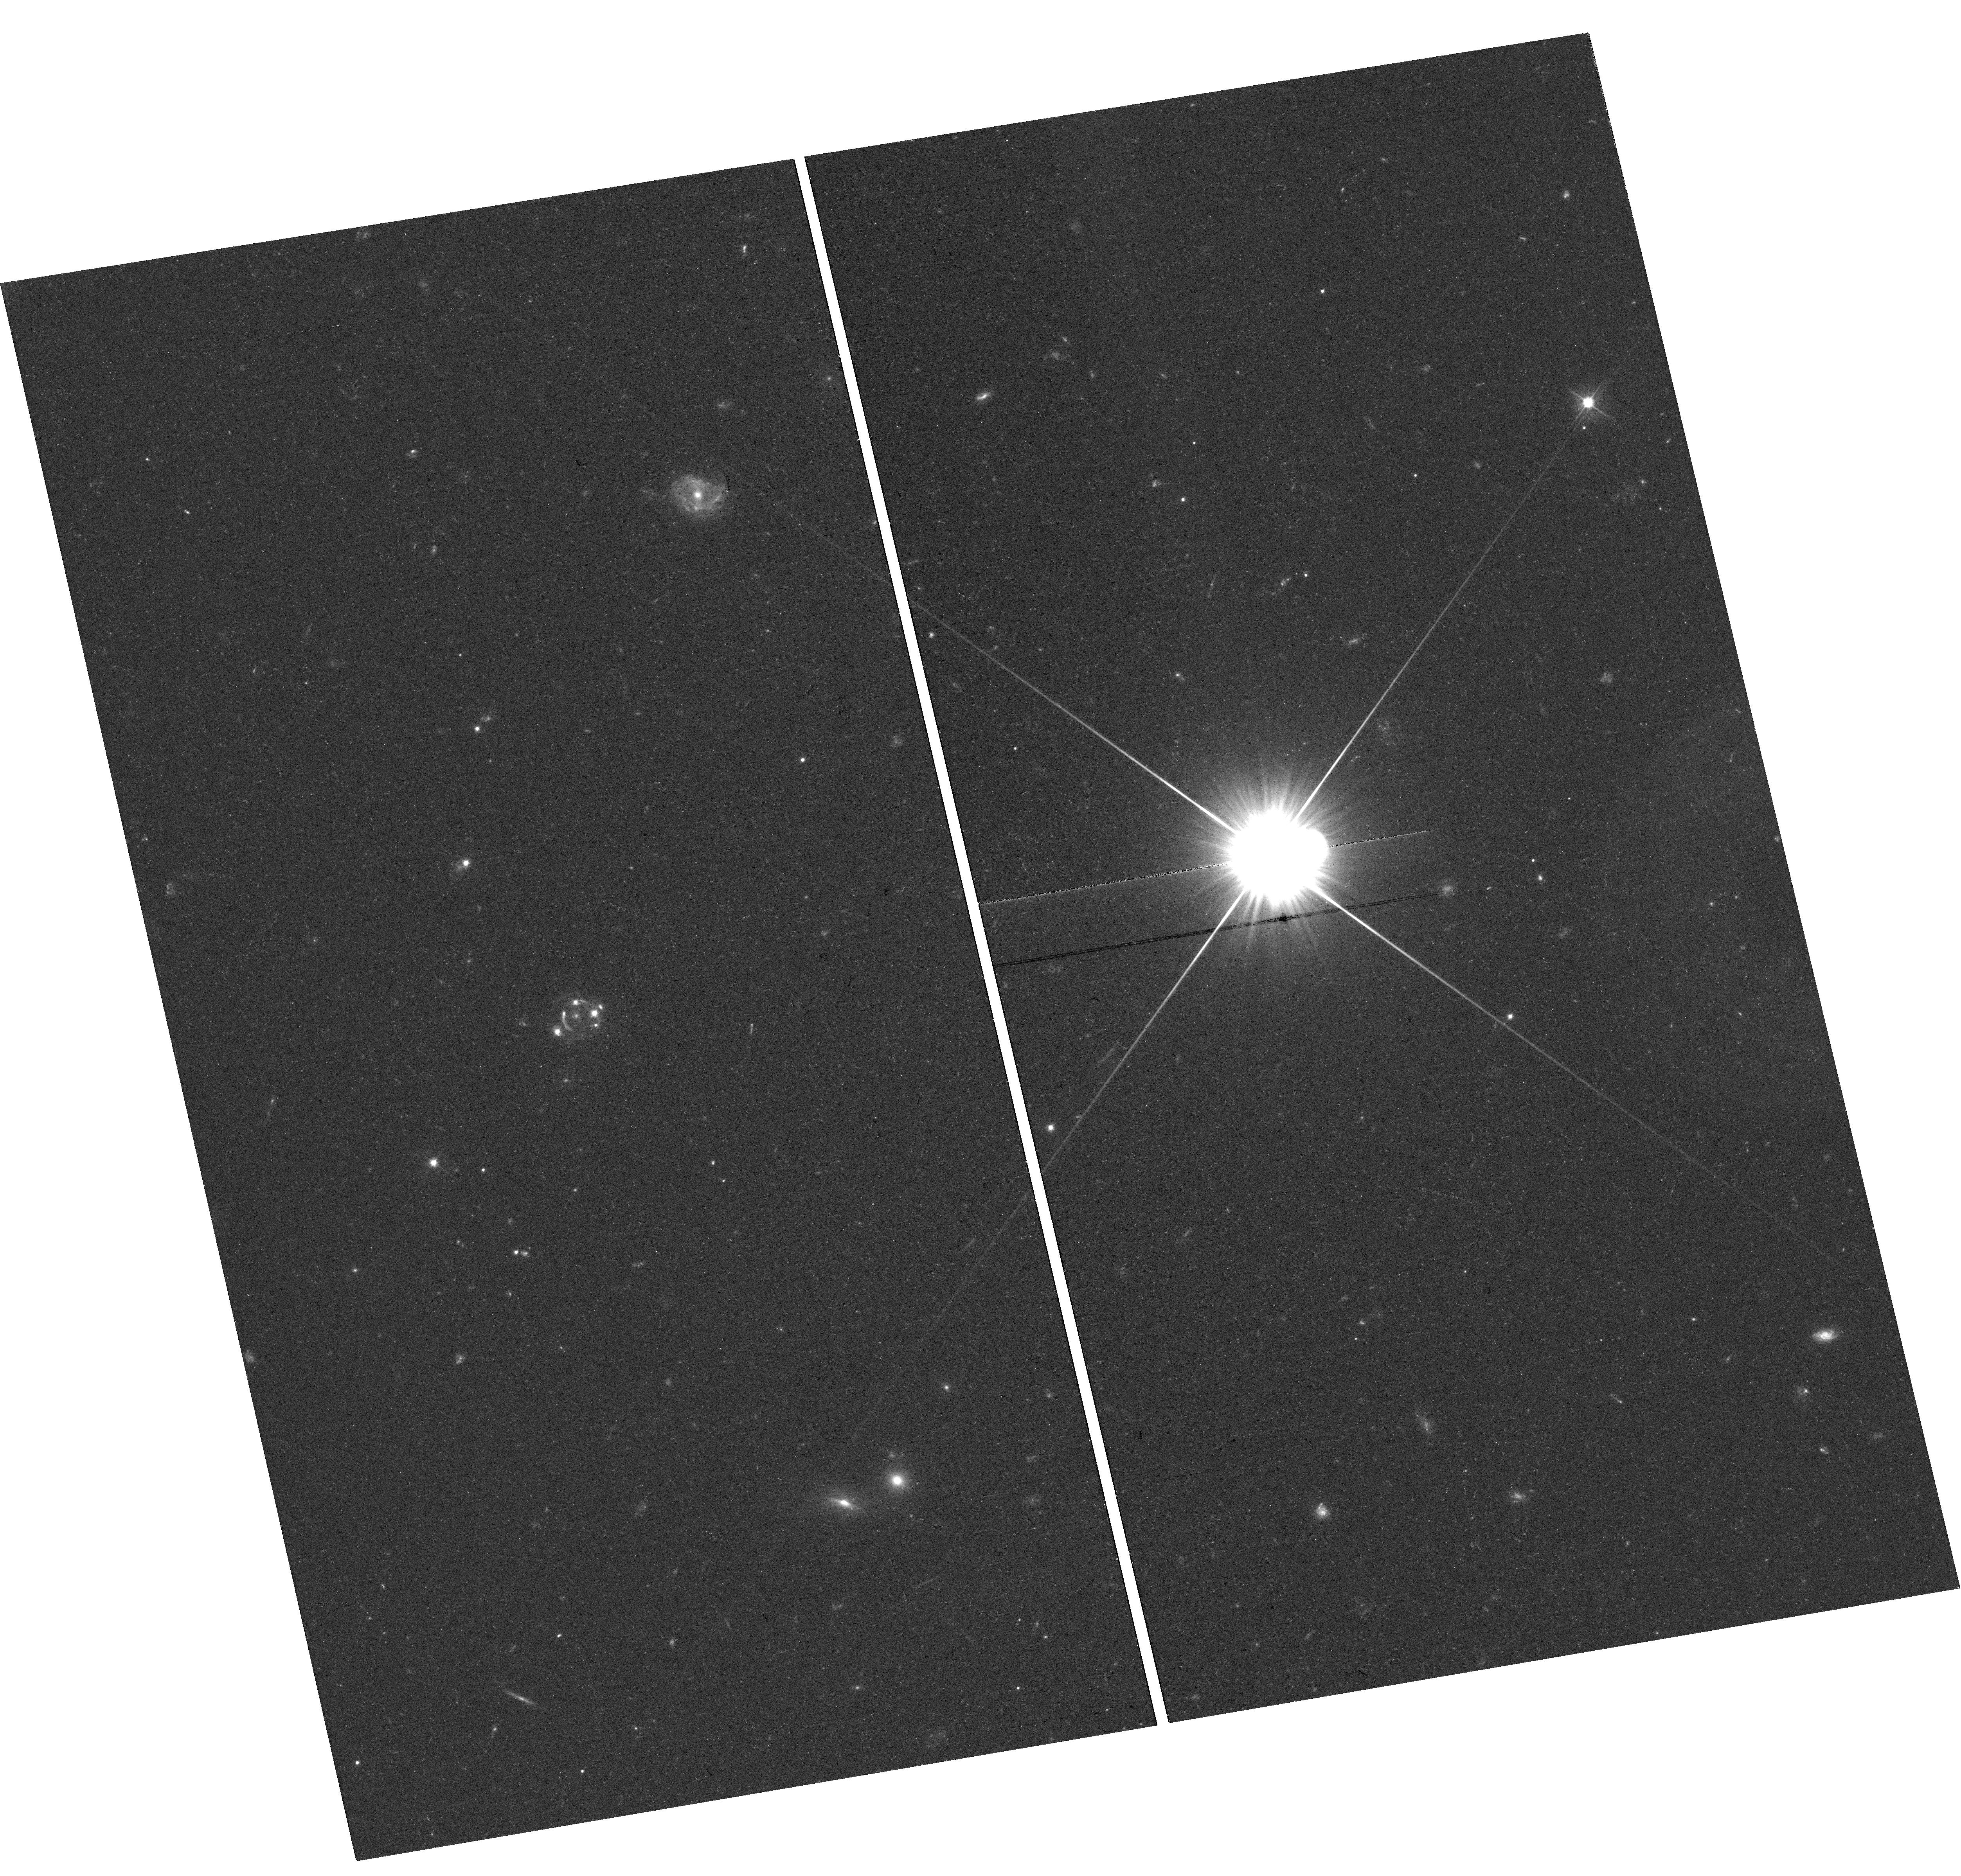
Target: DESJ0408-5354. Instrument: WFC3/UVIS. Filter: F475X. Exposure: 22 min. Observation ID: hst_15320_03_wfc3_uvis_f475x_idgc03

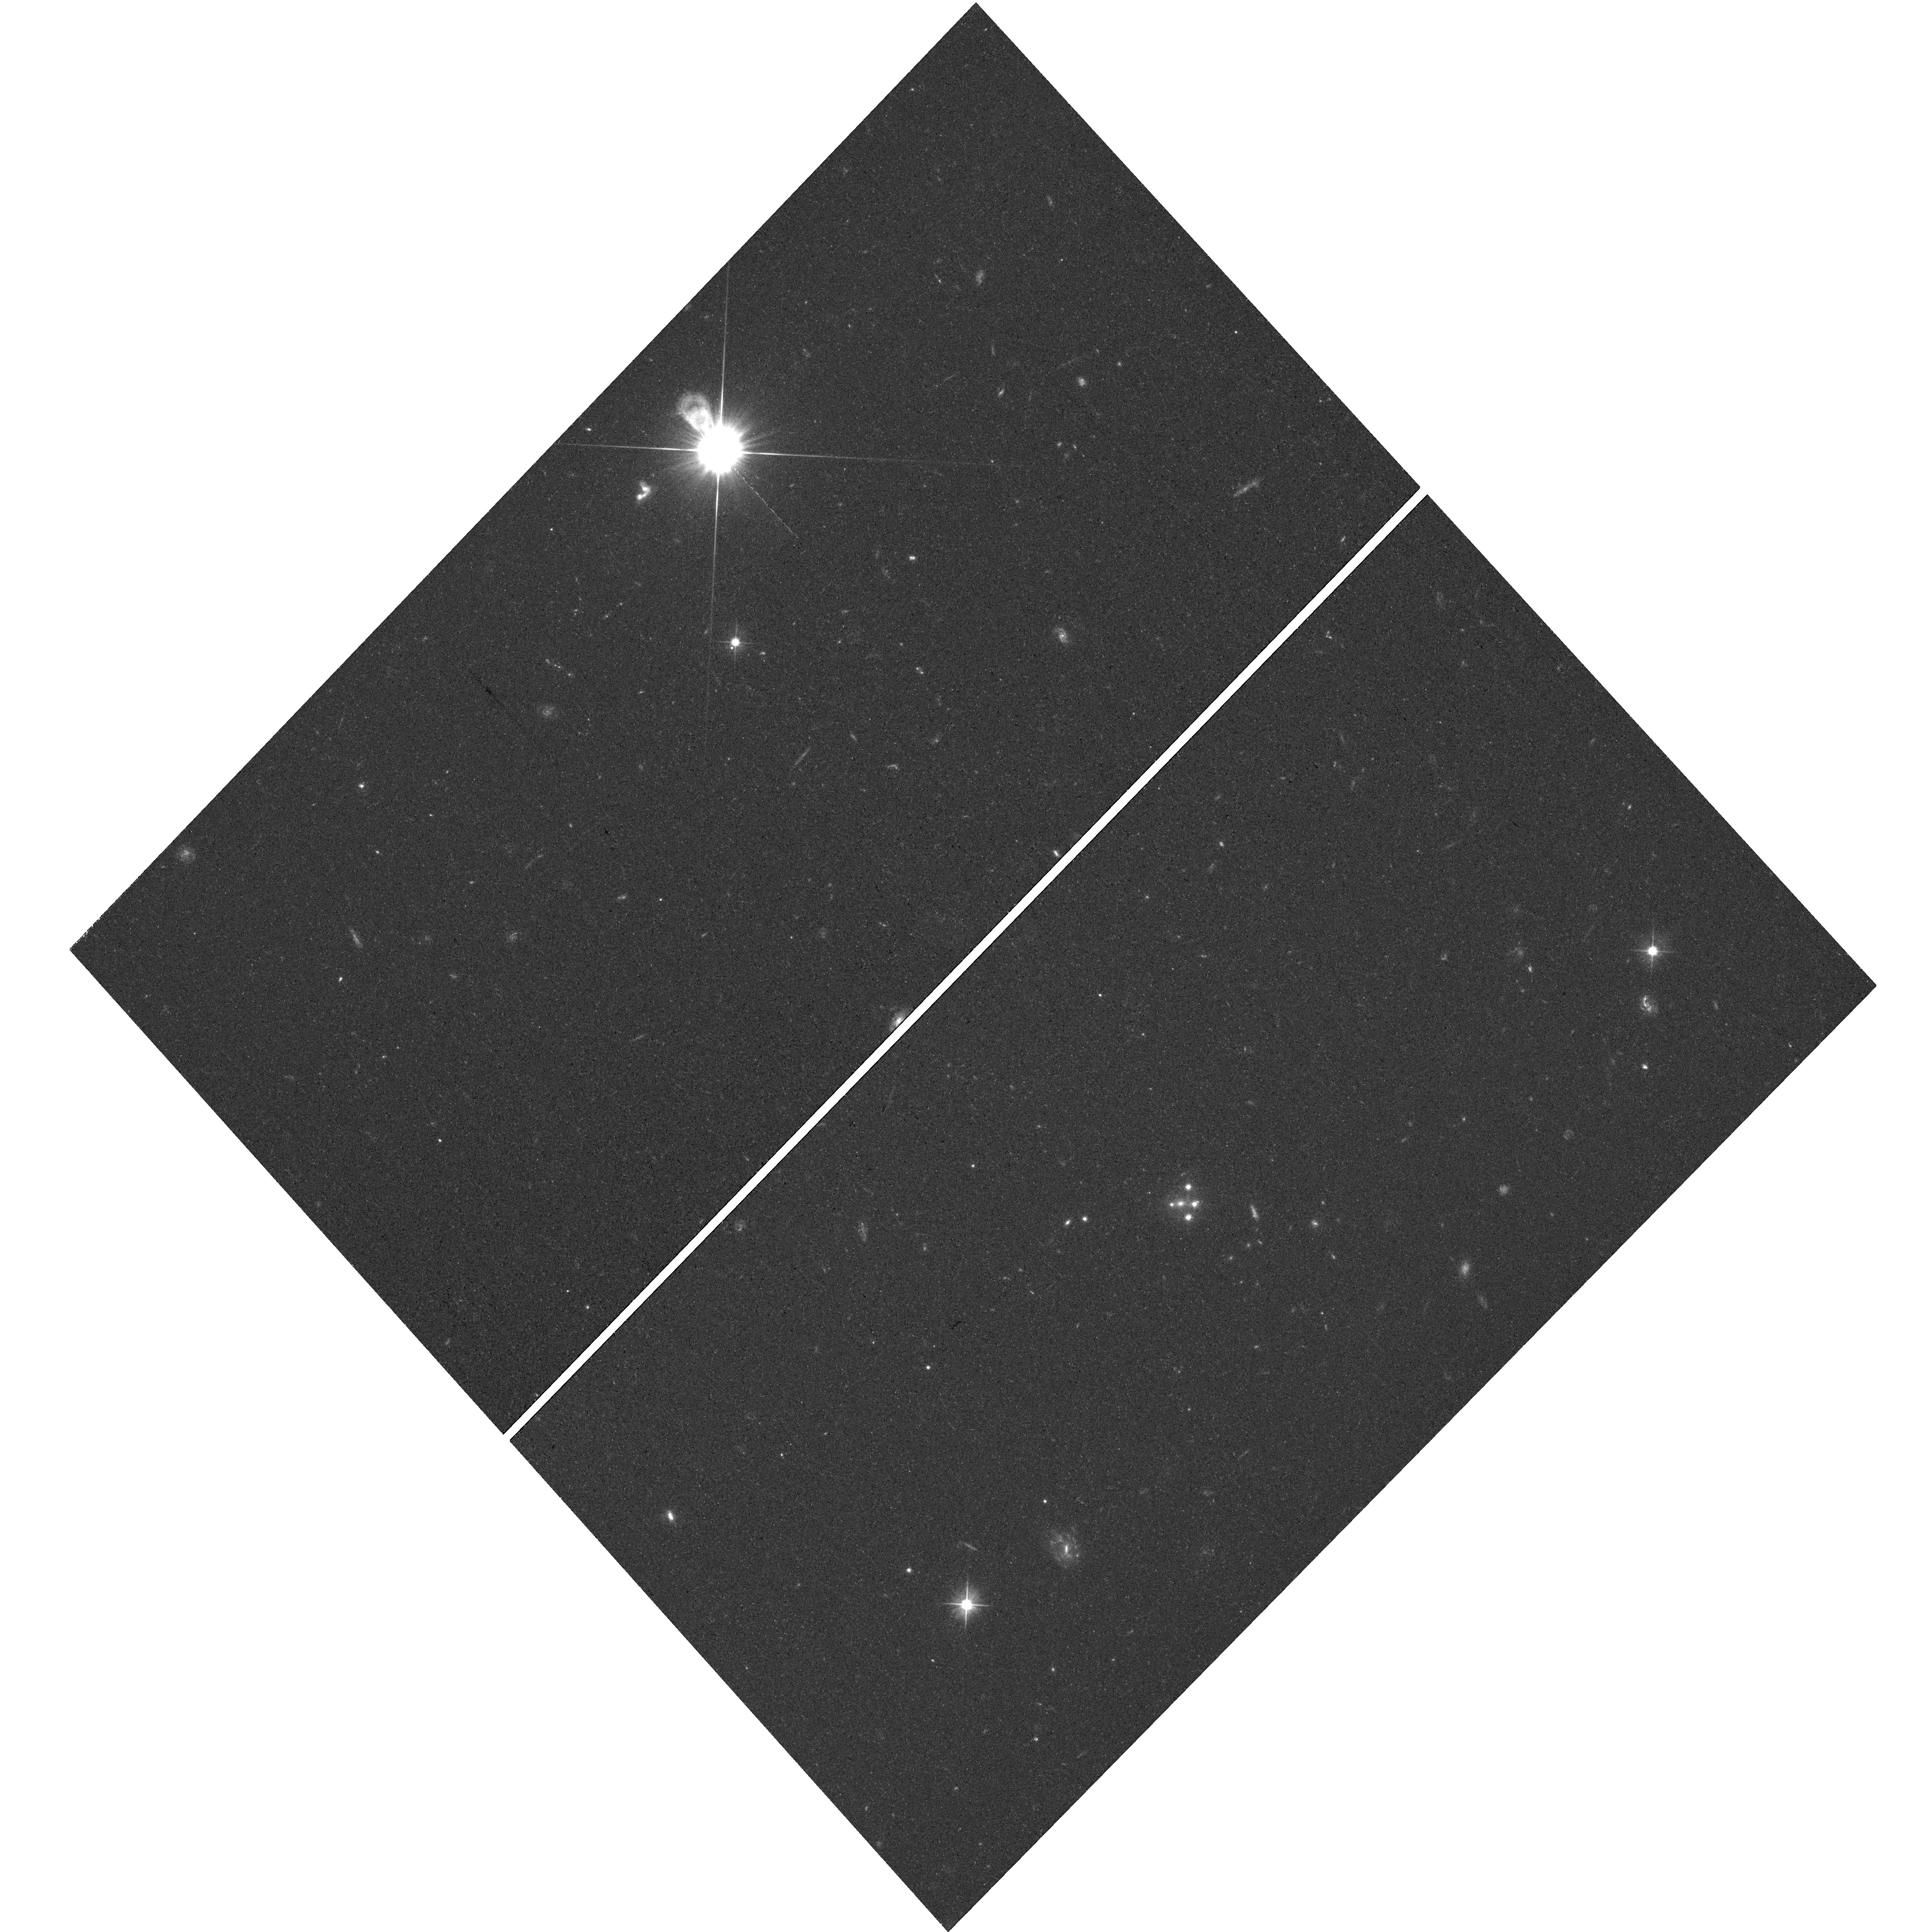
Target: SDSSJ1433+6007. Instrument: WFC3/UVIS. Filter: F475X. Exposure: 25 min. Observation ID: hst_15320_07_wfc3_uvis_f475x_idgc07

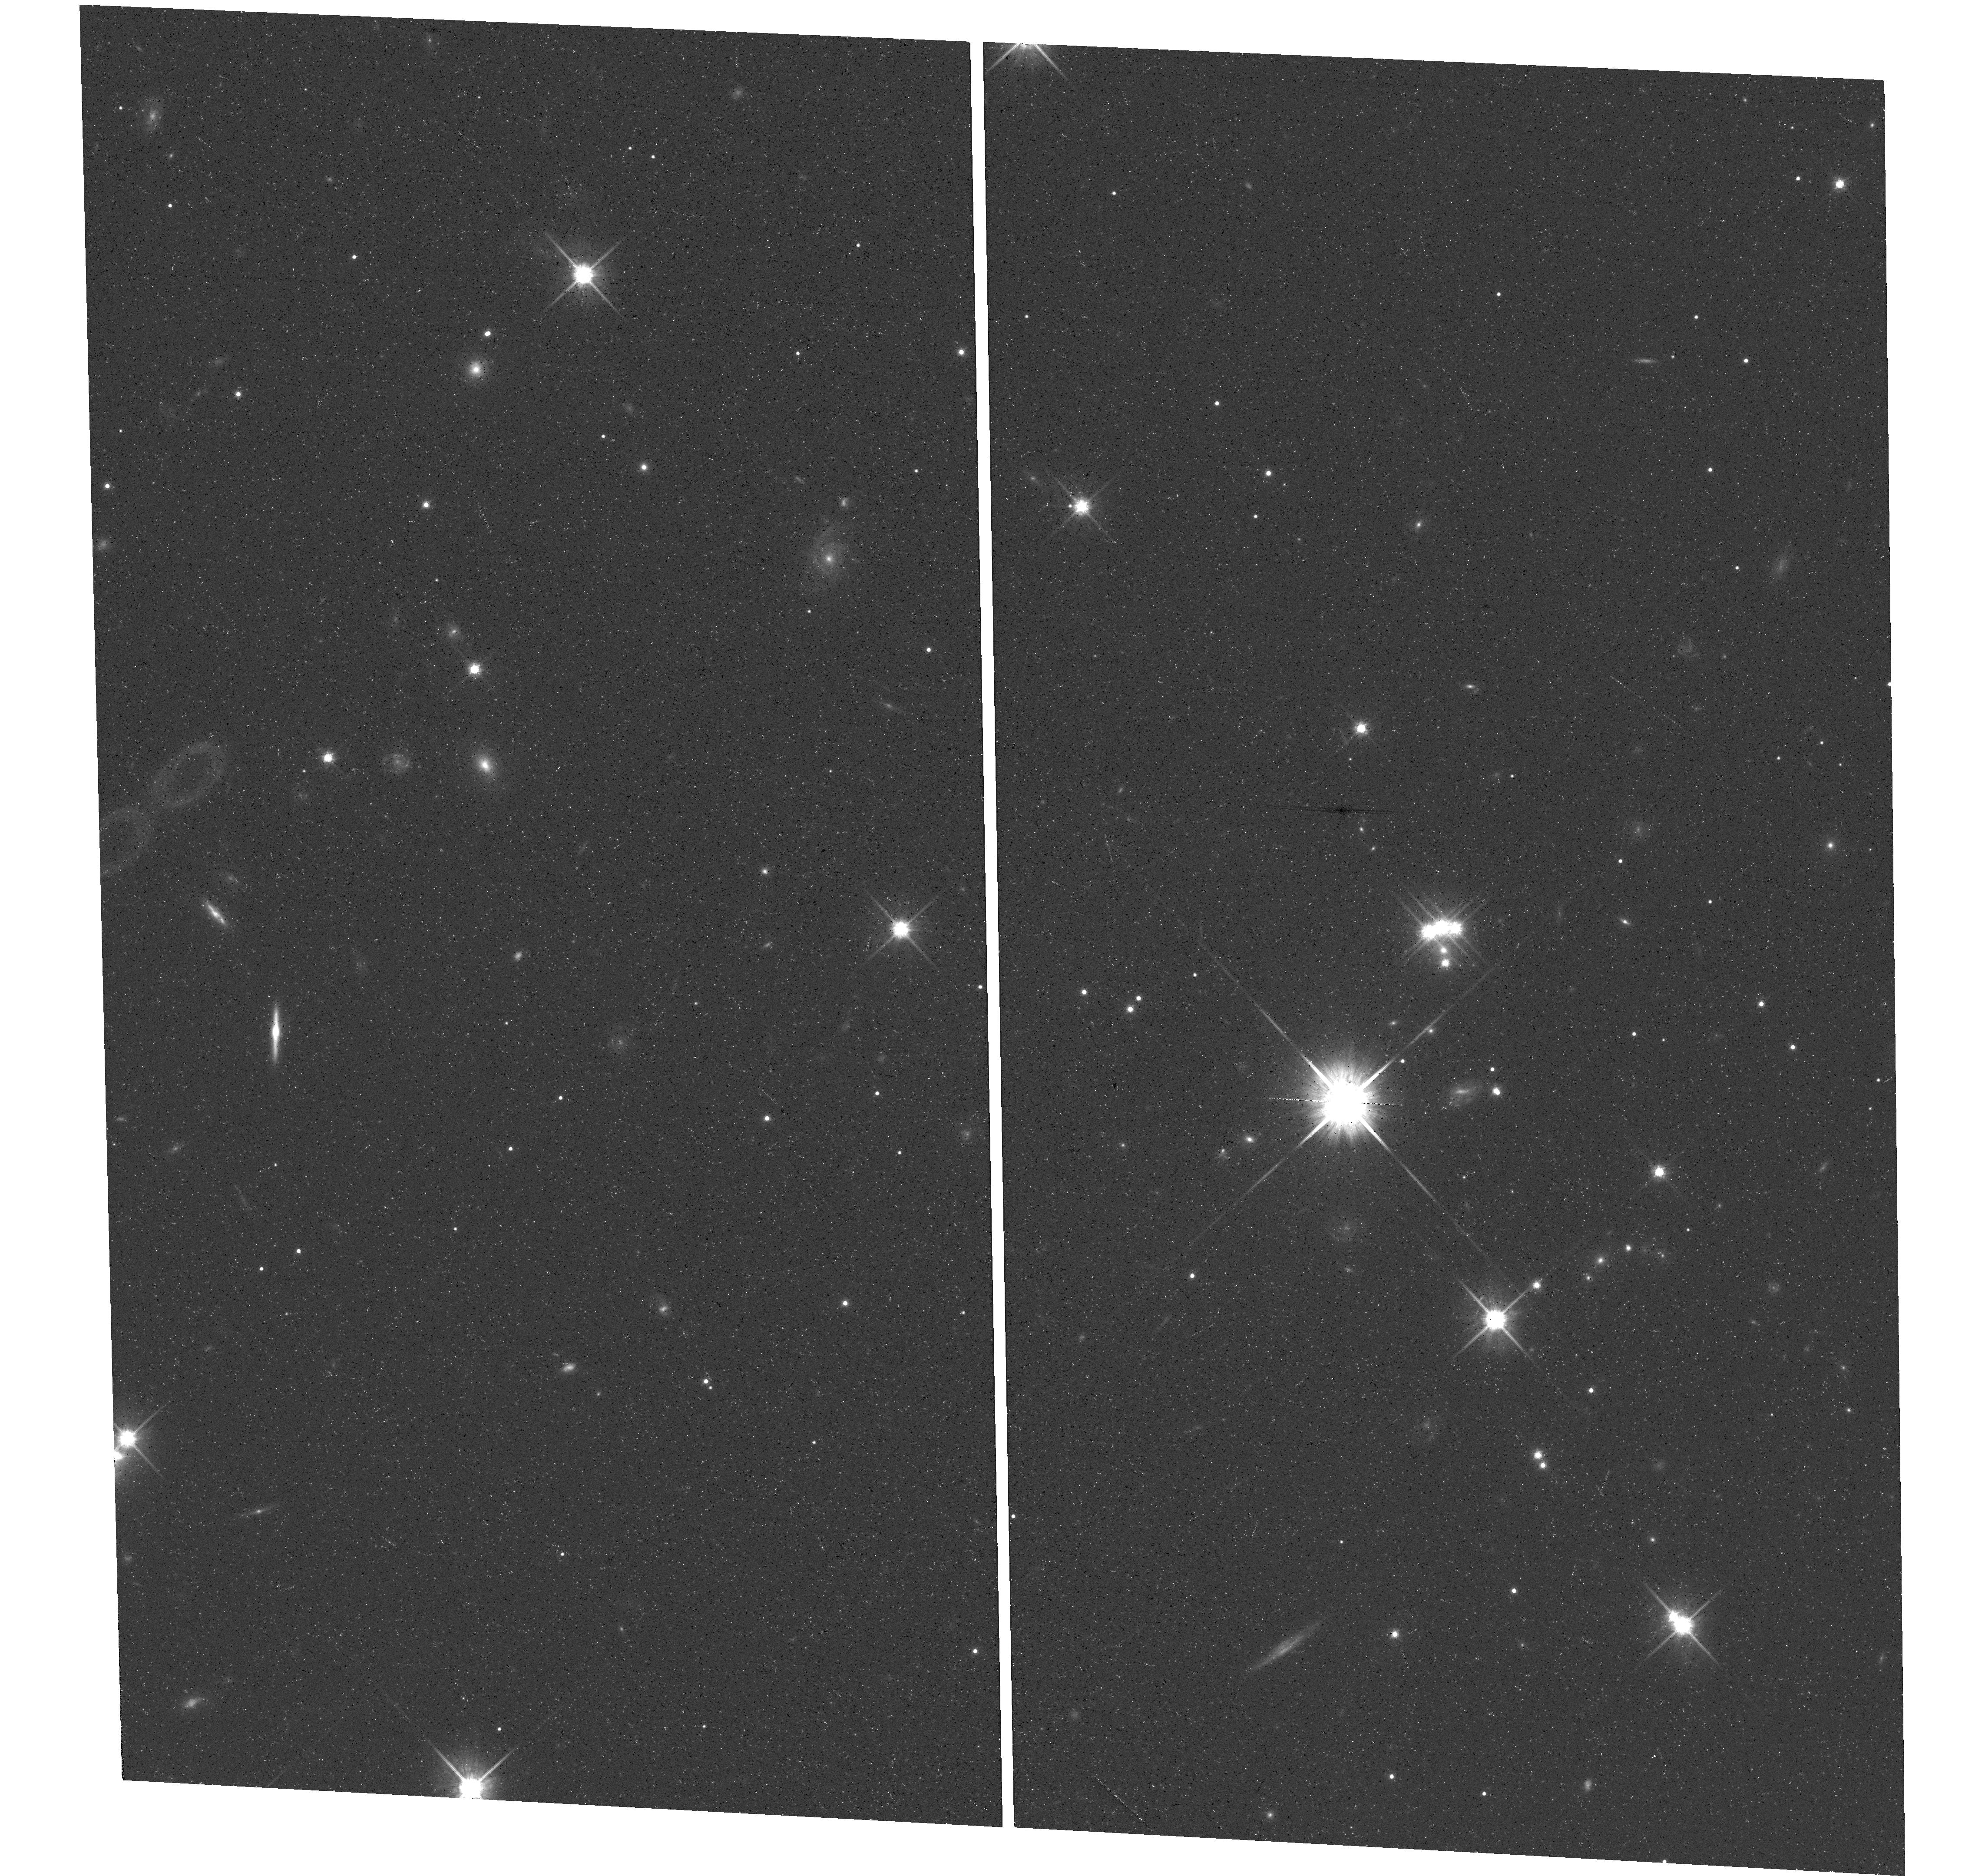
Target: PSJ0147+4630. Instrument: WFC3/UVIS. Filter: F814W. Exposure: 22 min. Observation ID: hst_15320_09_wfc3_uvis_f814w_idgc09

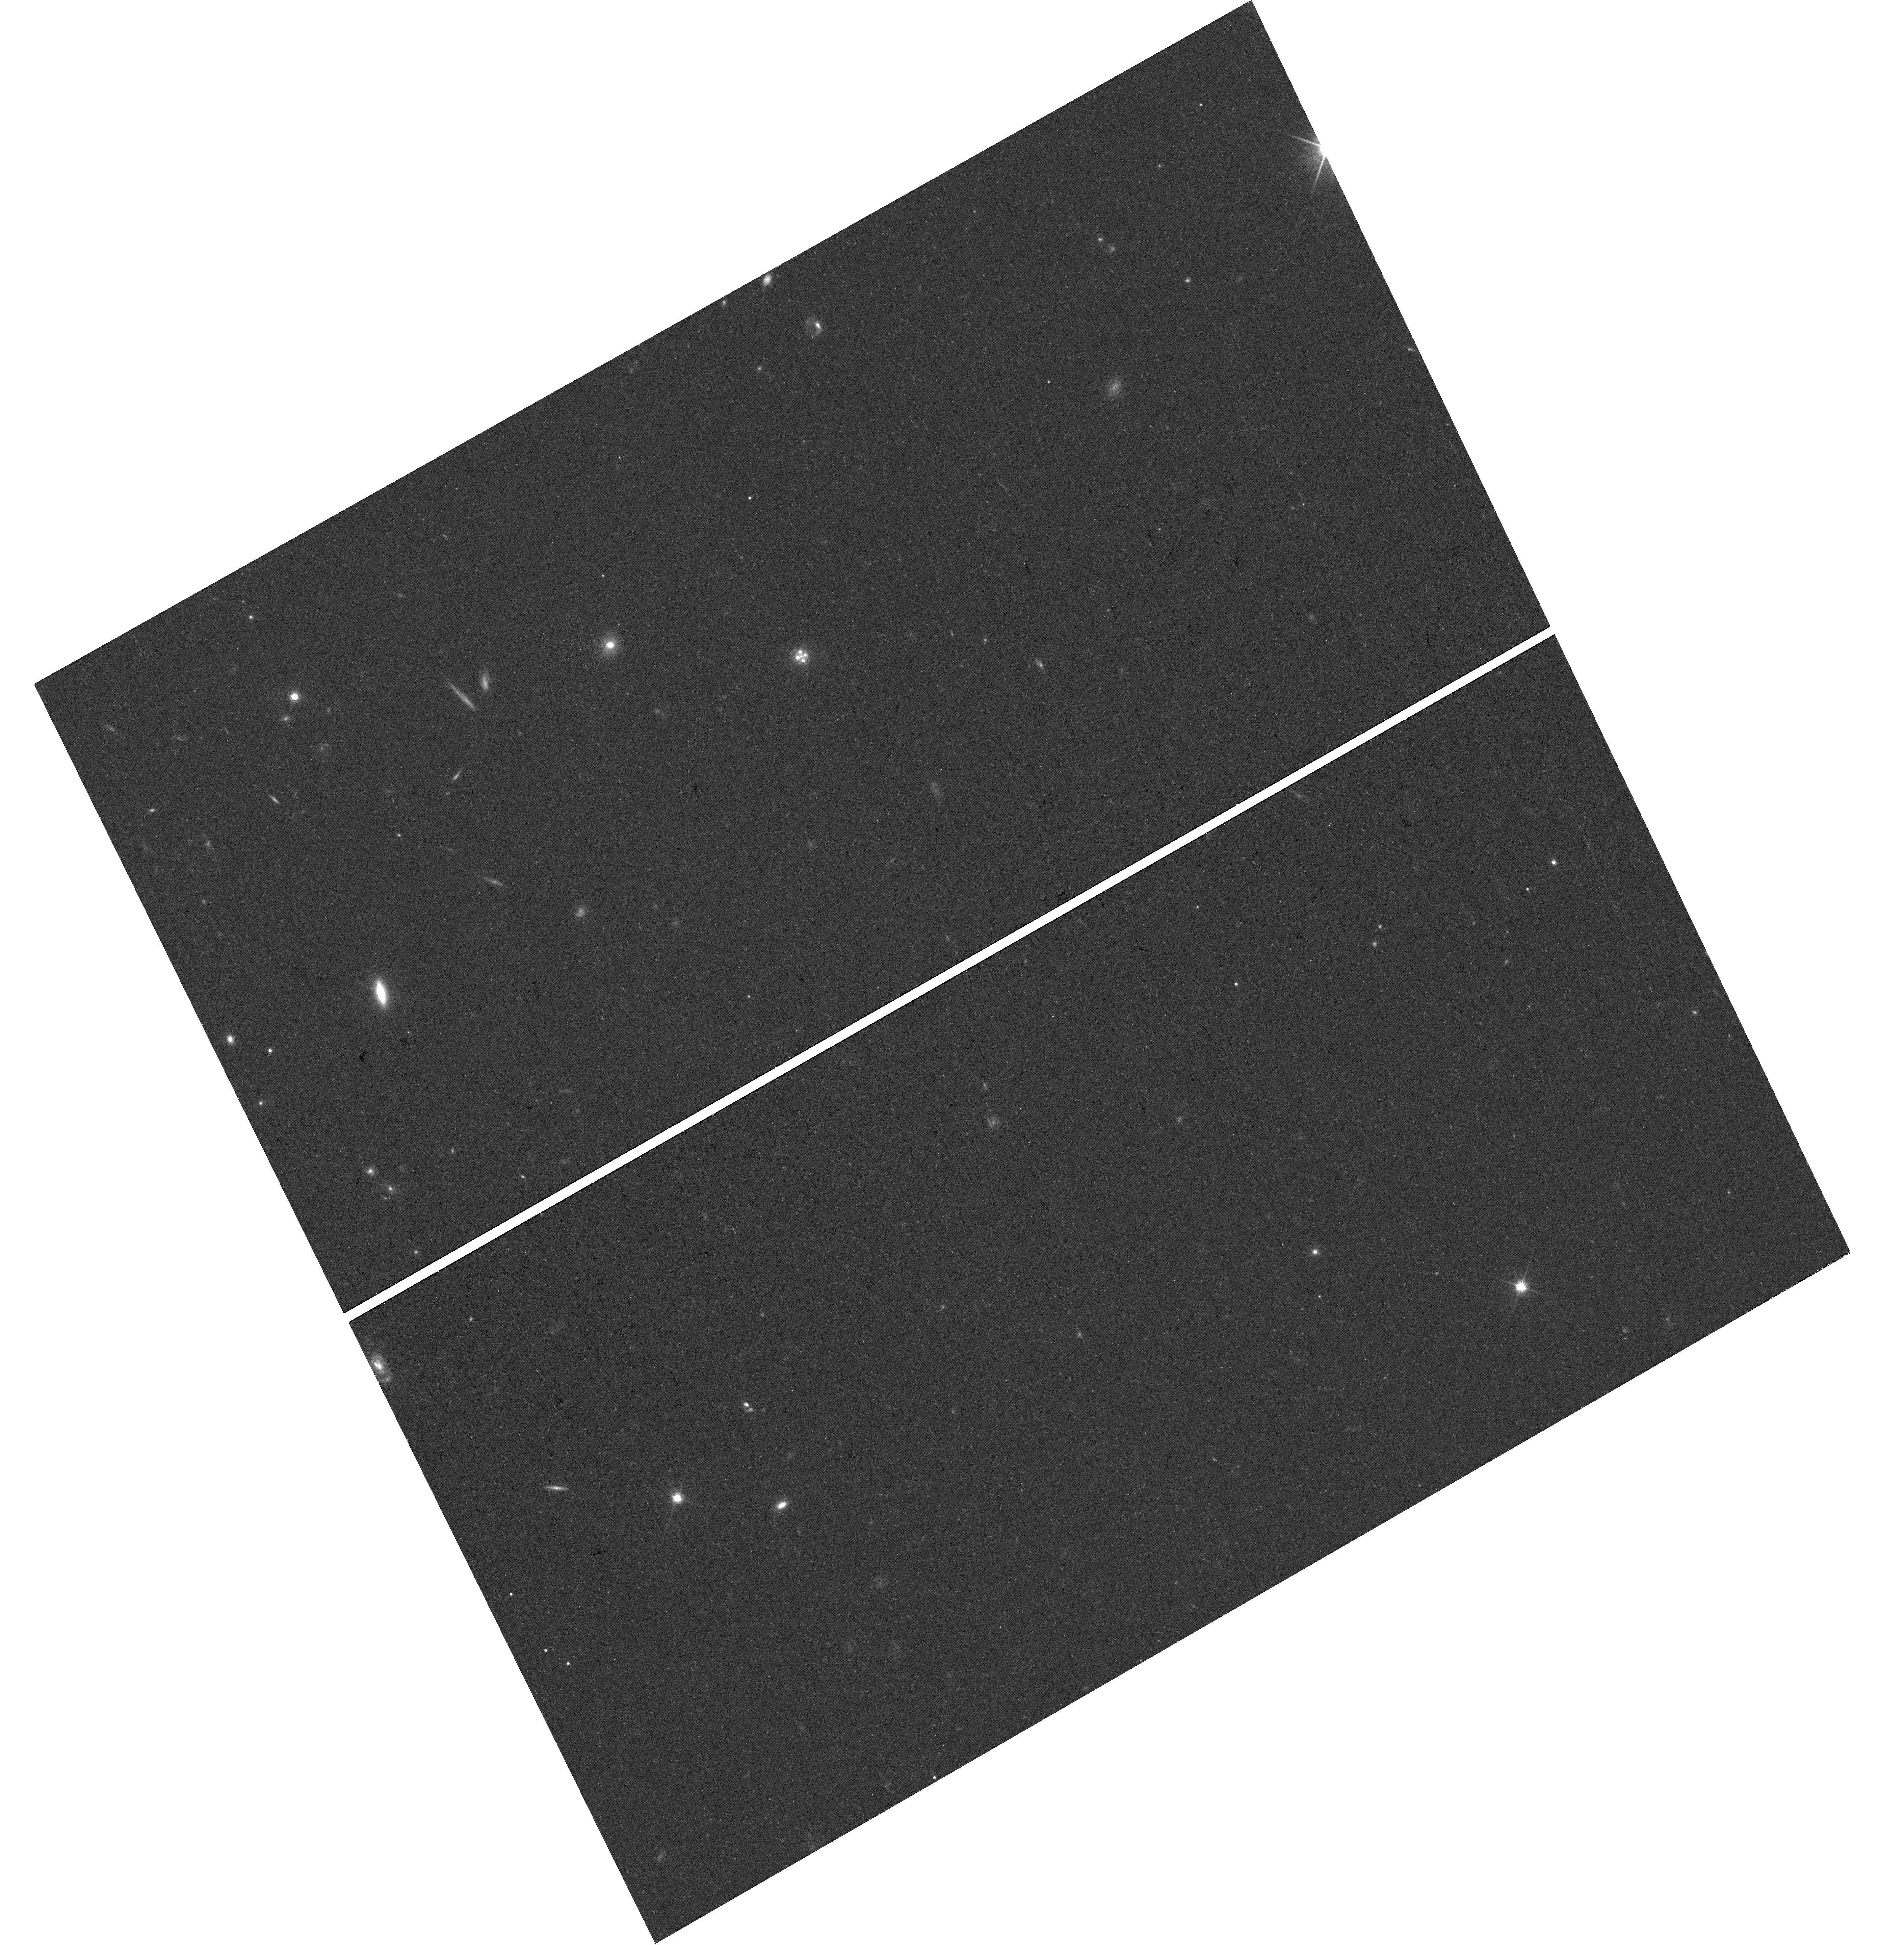
Target: ATLASJ2344-3056. Instrument: WFC3/UVIS. Filter: F814W. Exposure: 24 min. Observation ID: hst_15320_10_wfc3_uvis_f814w_idgc10

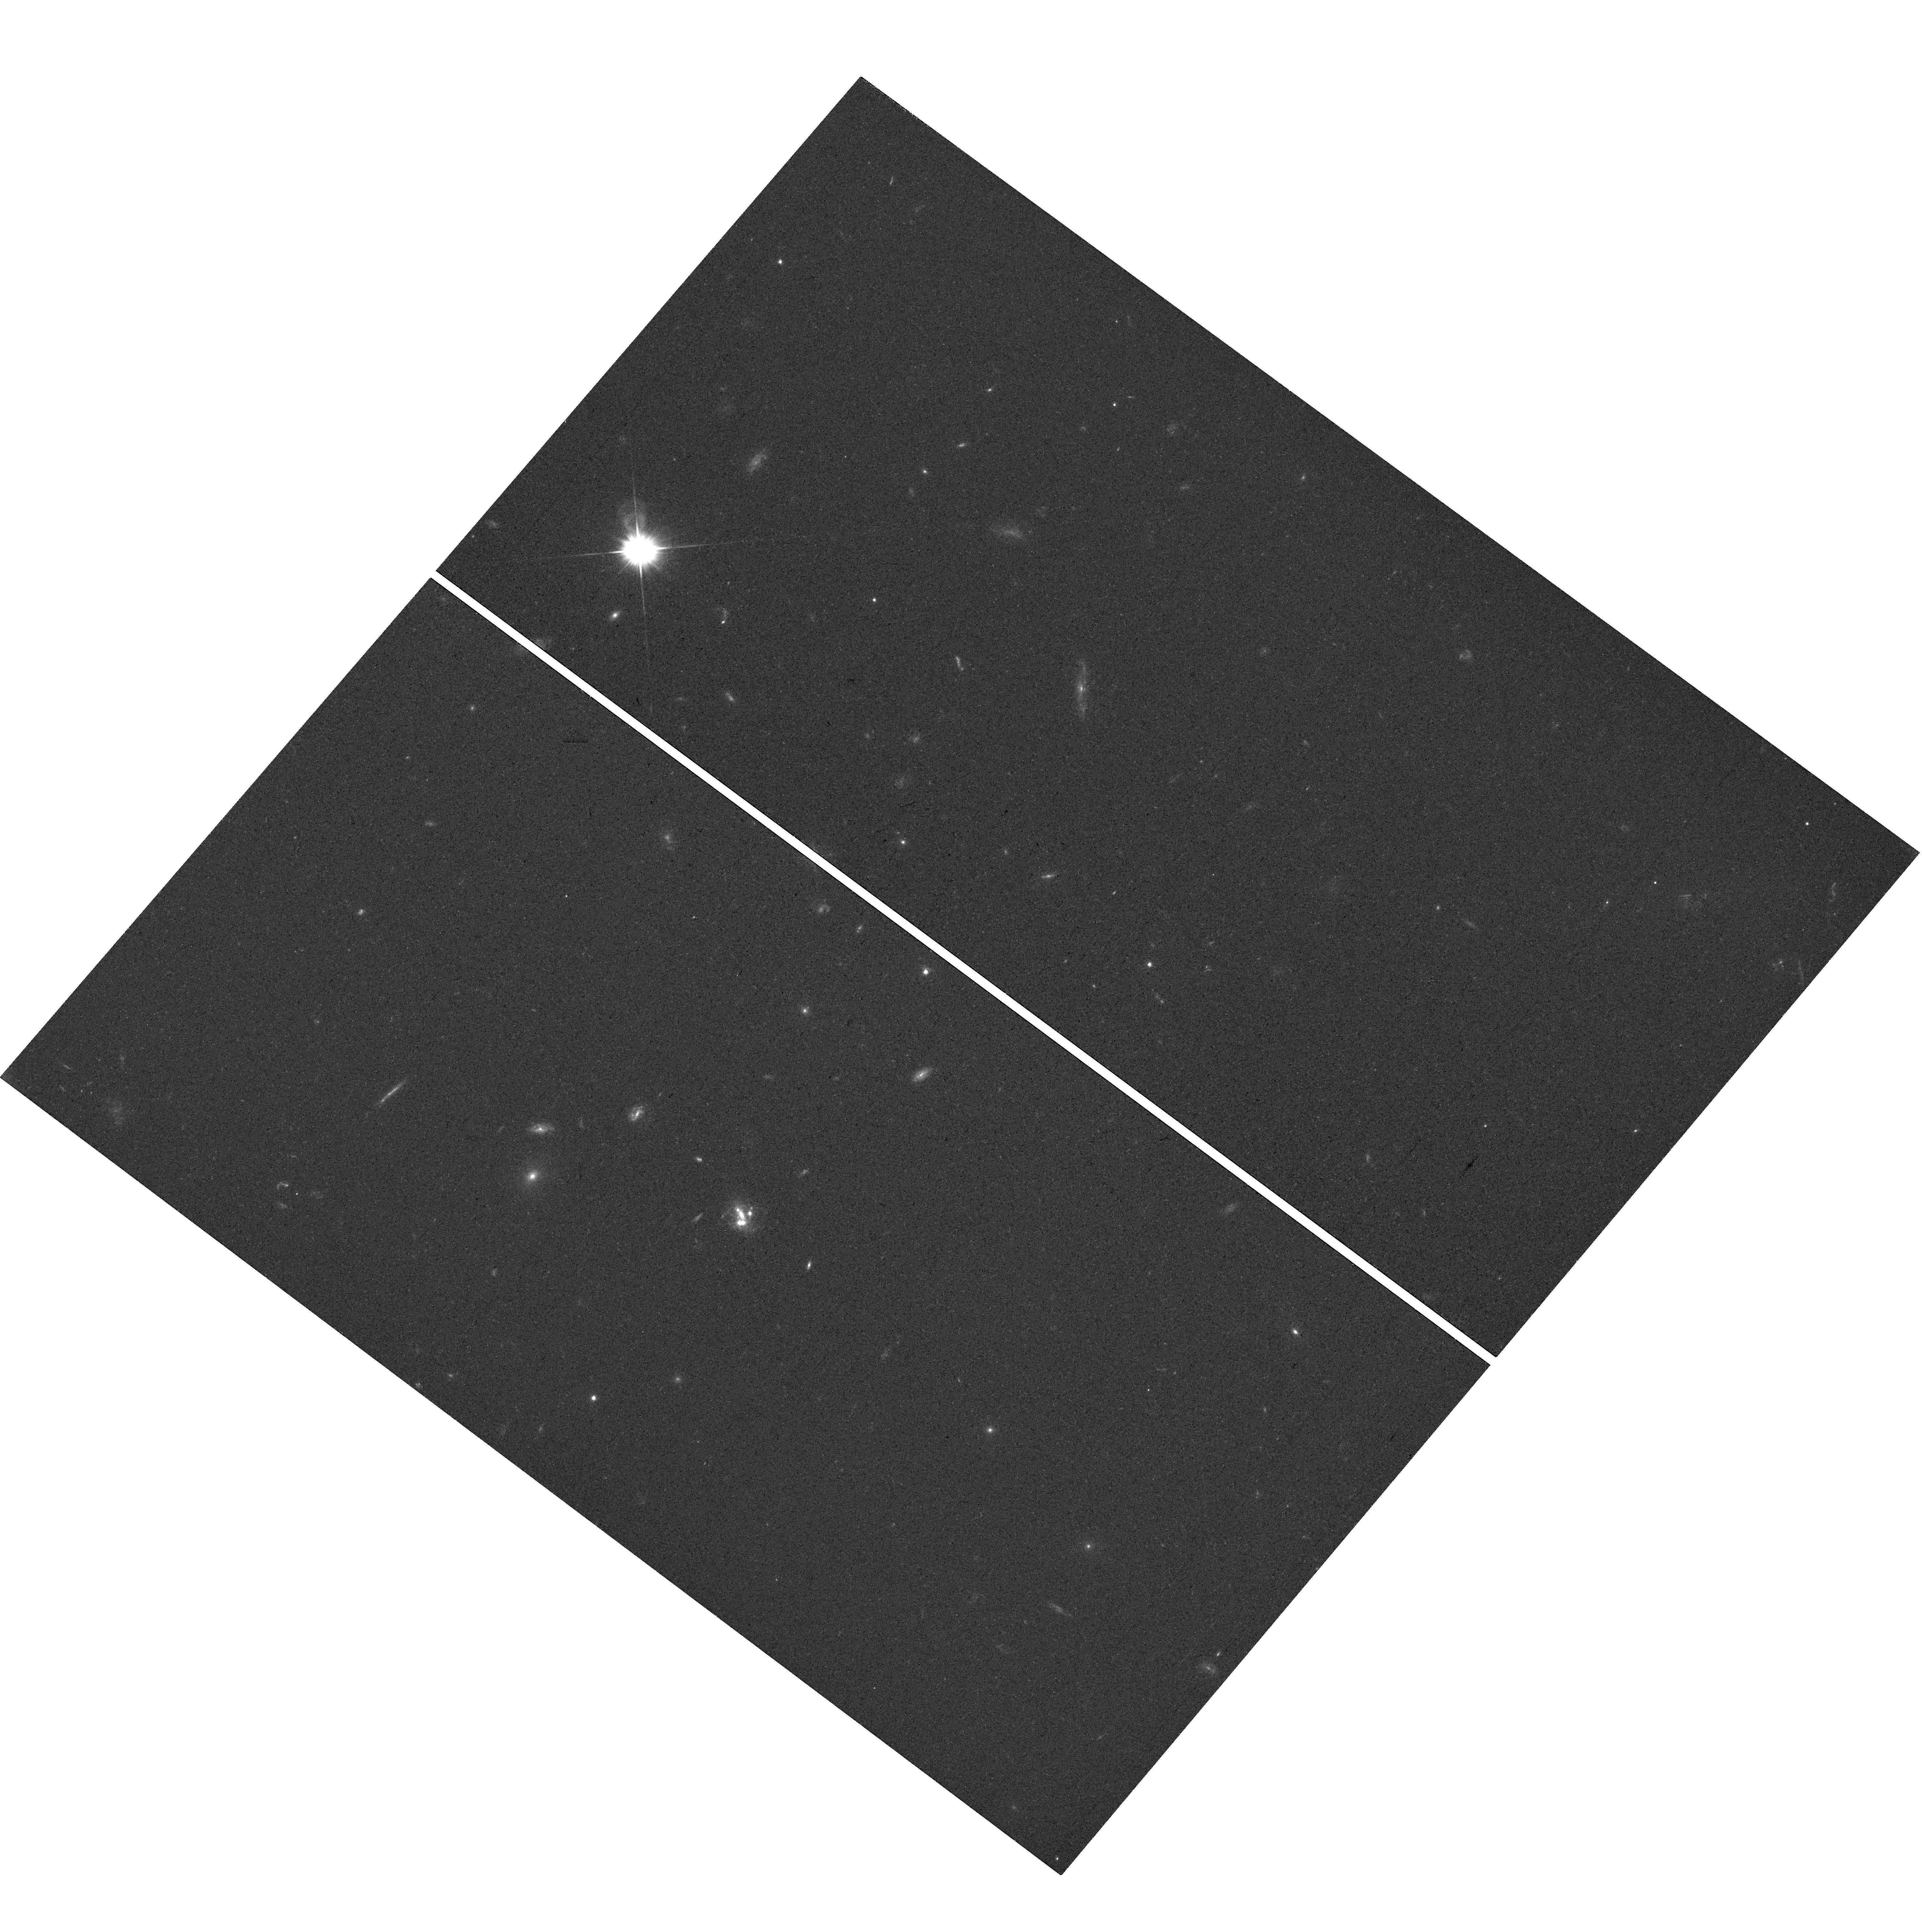
Target: SDSSJ1330+1810. Instrument: WFC3/UVIS. Filter: F475X. Exposure: 17 min. Observation ID: hst_15320_06_wfc3_uvis_f475x_idgc06

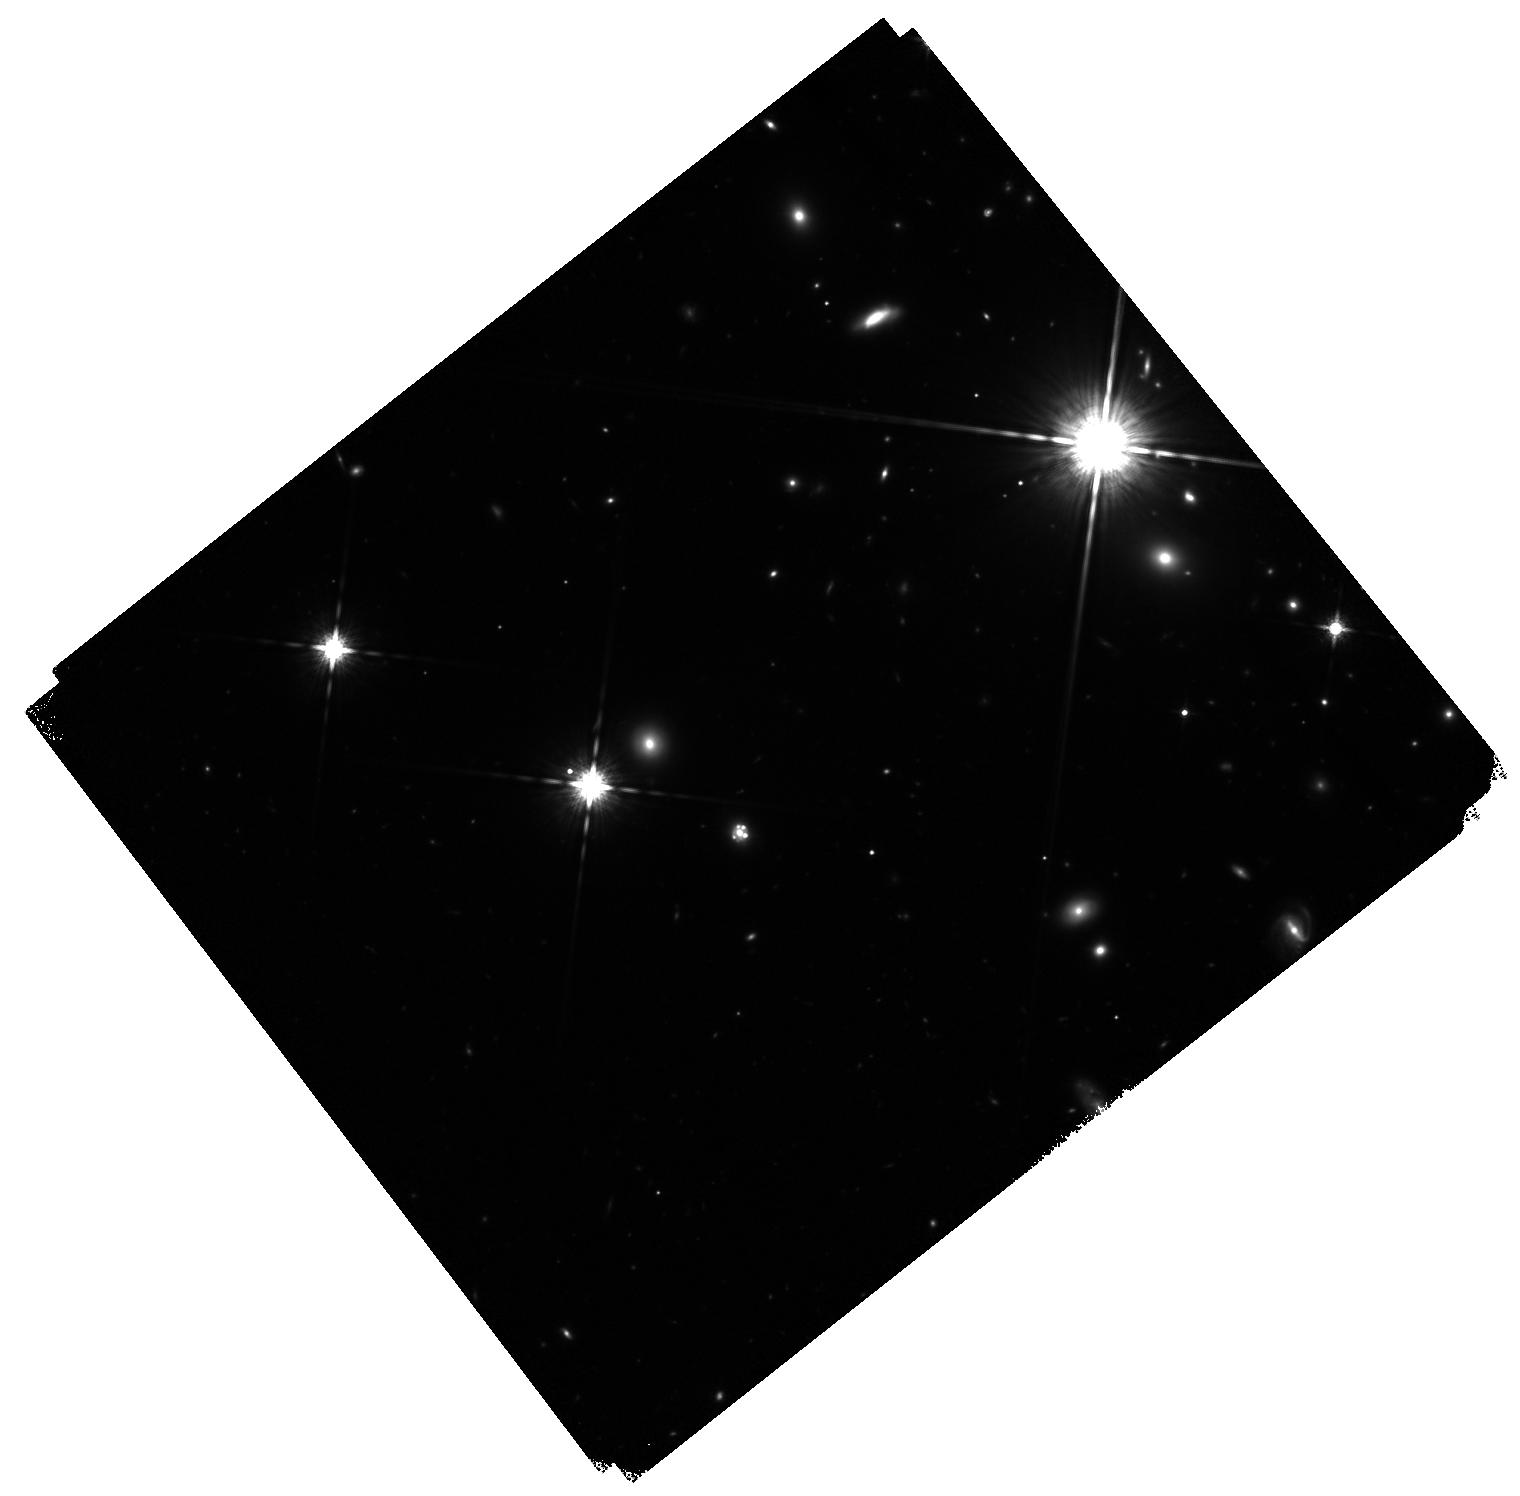
Target: DESJ0420-4037. Instrument: WFC3/IR. Filter: F160W. Exposure: 37 min. Observation ID: hst_15320_04_wfc3_ir_f160w_idgc04

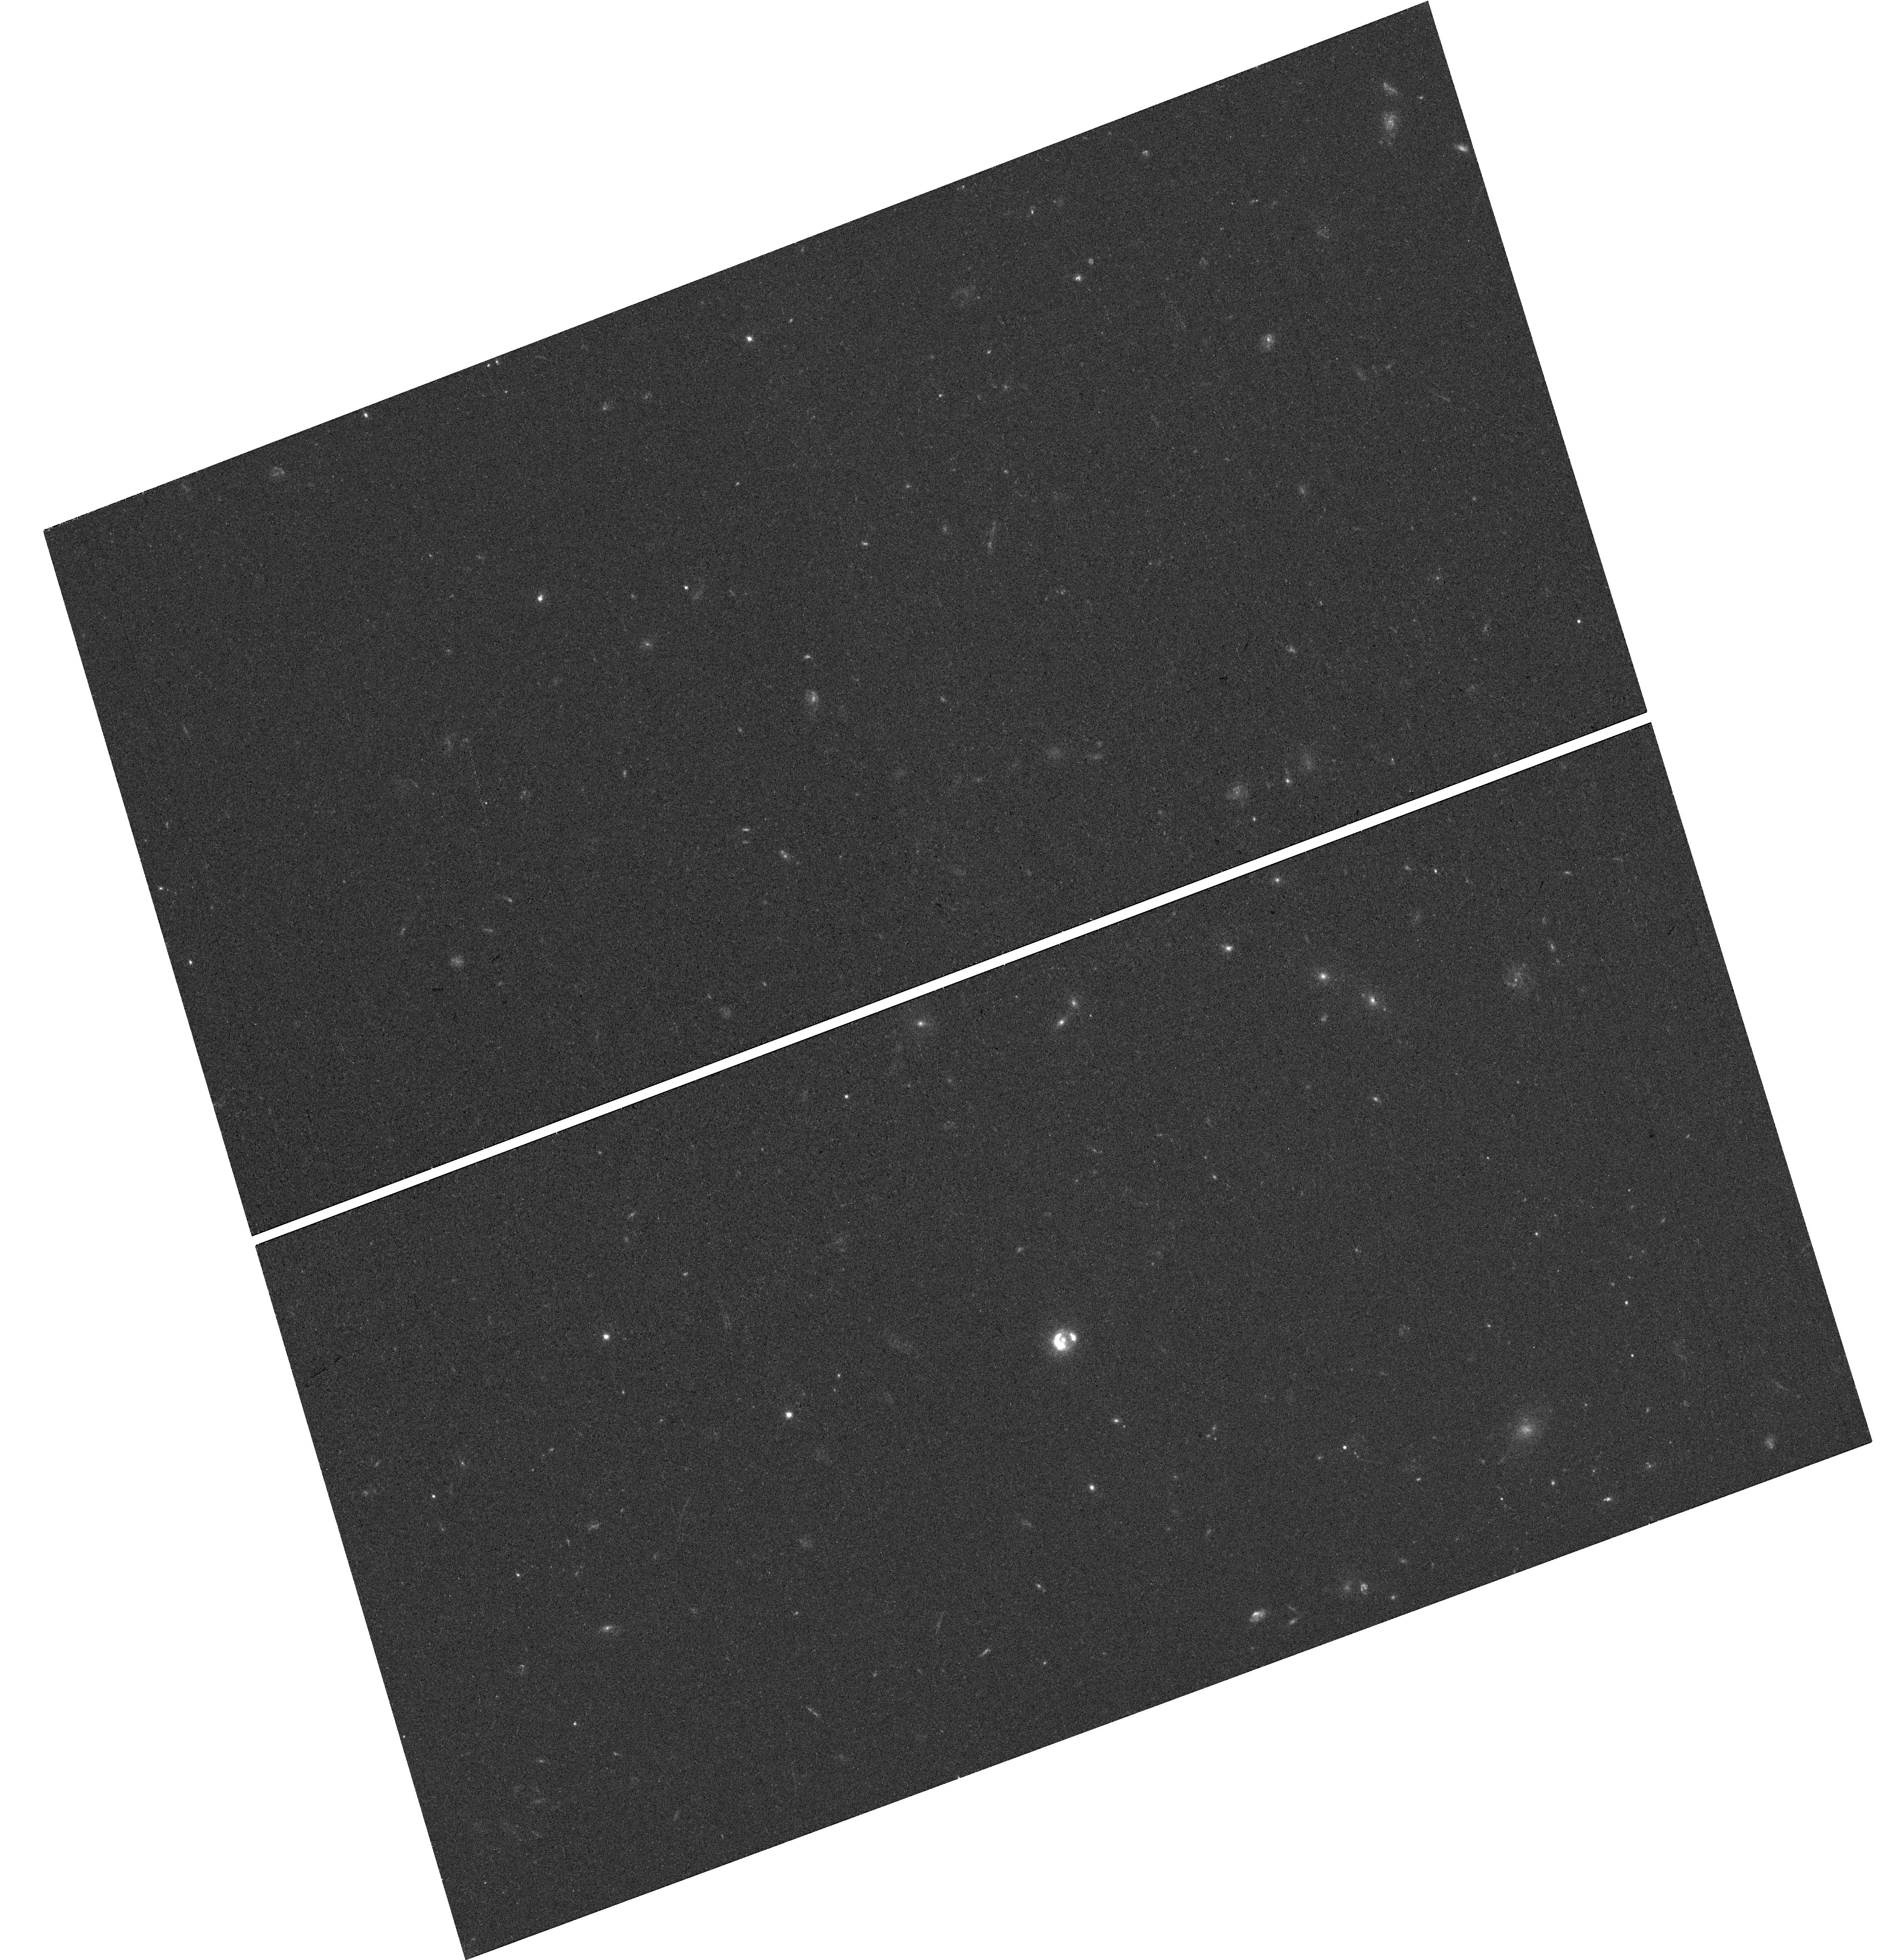
Target: SDSSJ1251+2935. Instrument: WFC3/UVIS. Filter: F475X. Exposure: 17 min. Observation ID: hst_15320_05_wfc3_uvis_f475x_idgc05

Probing the dark universe with quadruply imaged quasars (PI: Treu, Tommaso L.)

Is LCDM the correct model or is the recent tension of H0 suggestive of new physics? What's the nature of dark energy? What's the stellar initial mass function of massive galaxies? What's the structure of dark matter halos? What is the size of accretion disks? How does the relationship between quasars and their host galaxies evolve with redshift? All these questions can be addressed by studying quadruply imaged quasars (quads). Unfortunately, these objects are very rare on the sky and the precision of all these studies is limited by sample size, typically 10-15 for each case. We have embarked in a major campaign to discover and follow-up many new quads. We propose here to observe 13 new systems. This proposal will effectively more than double current samples for each application and thus enable substantial progress on all fronts (e.g. ~1.4% precision on H0 from time delays and differentiating Chabrier and Salpeter initial mass function at 95%CL from microlensing).